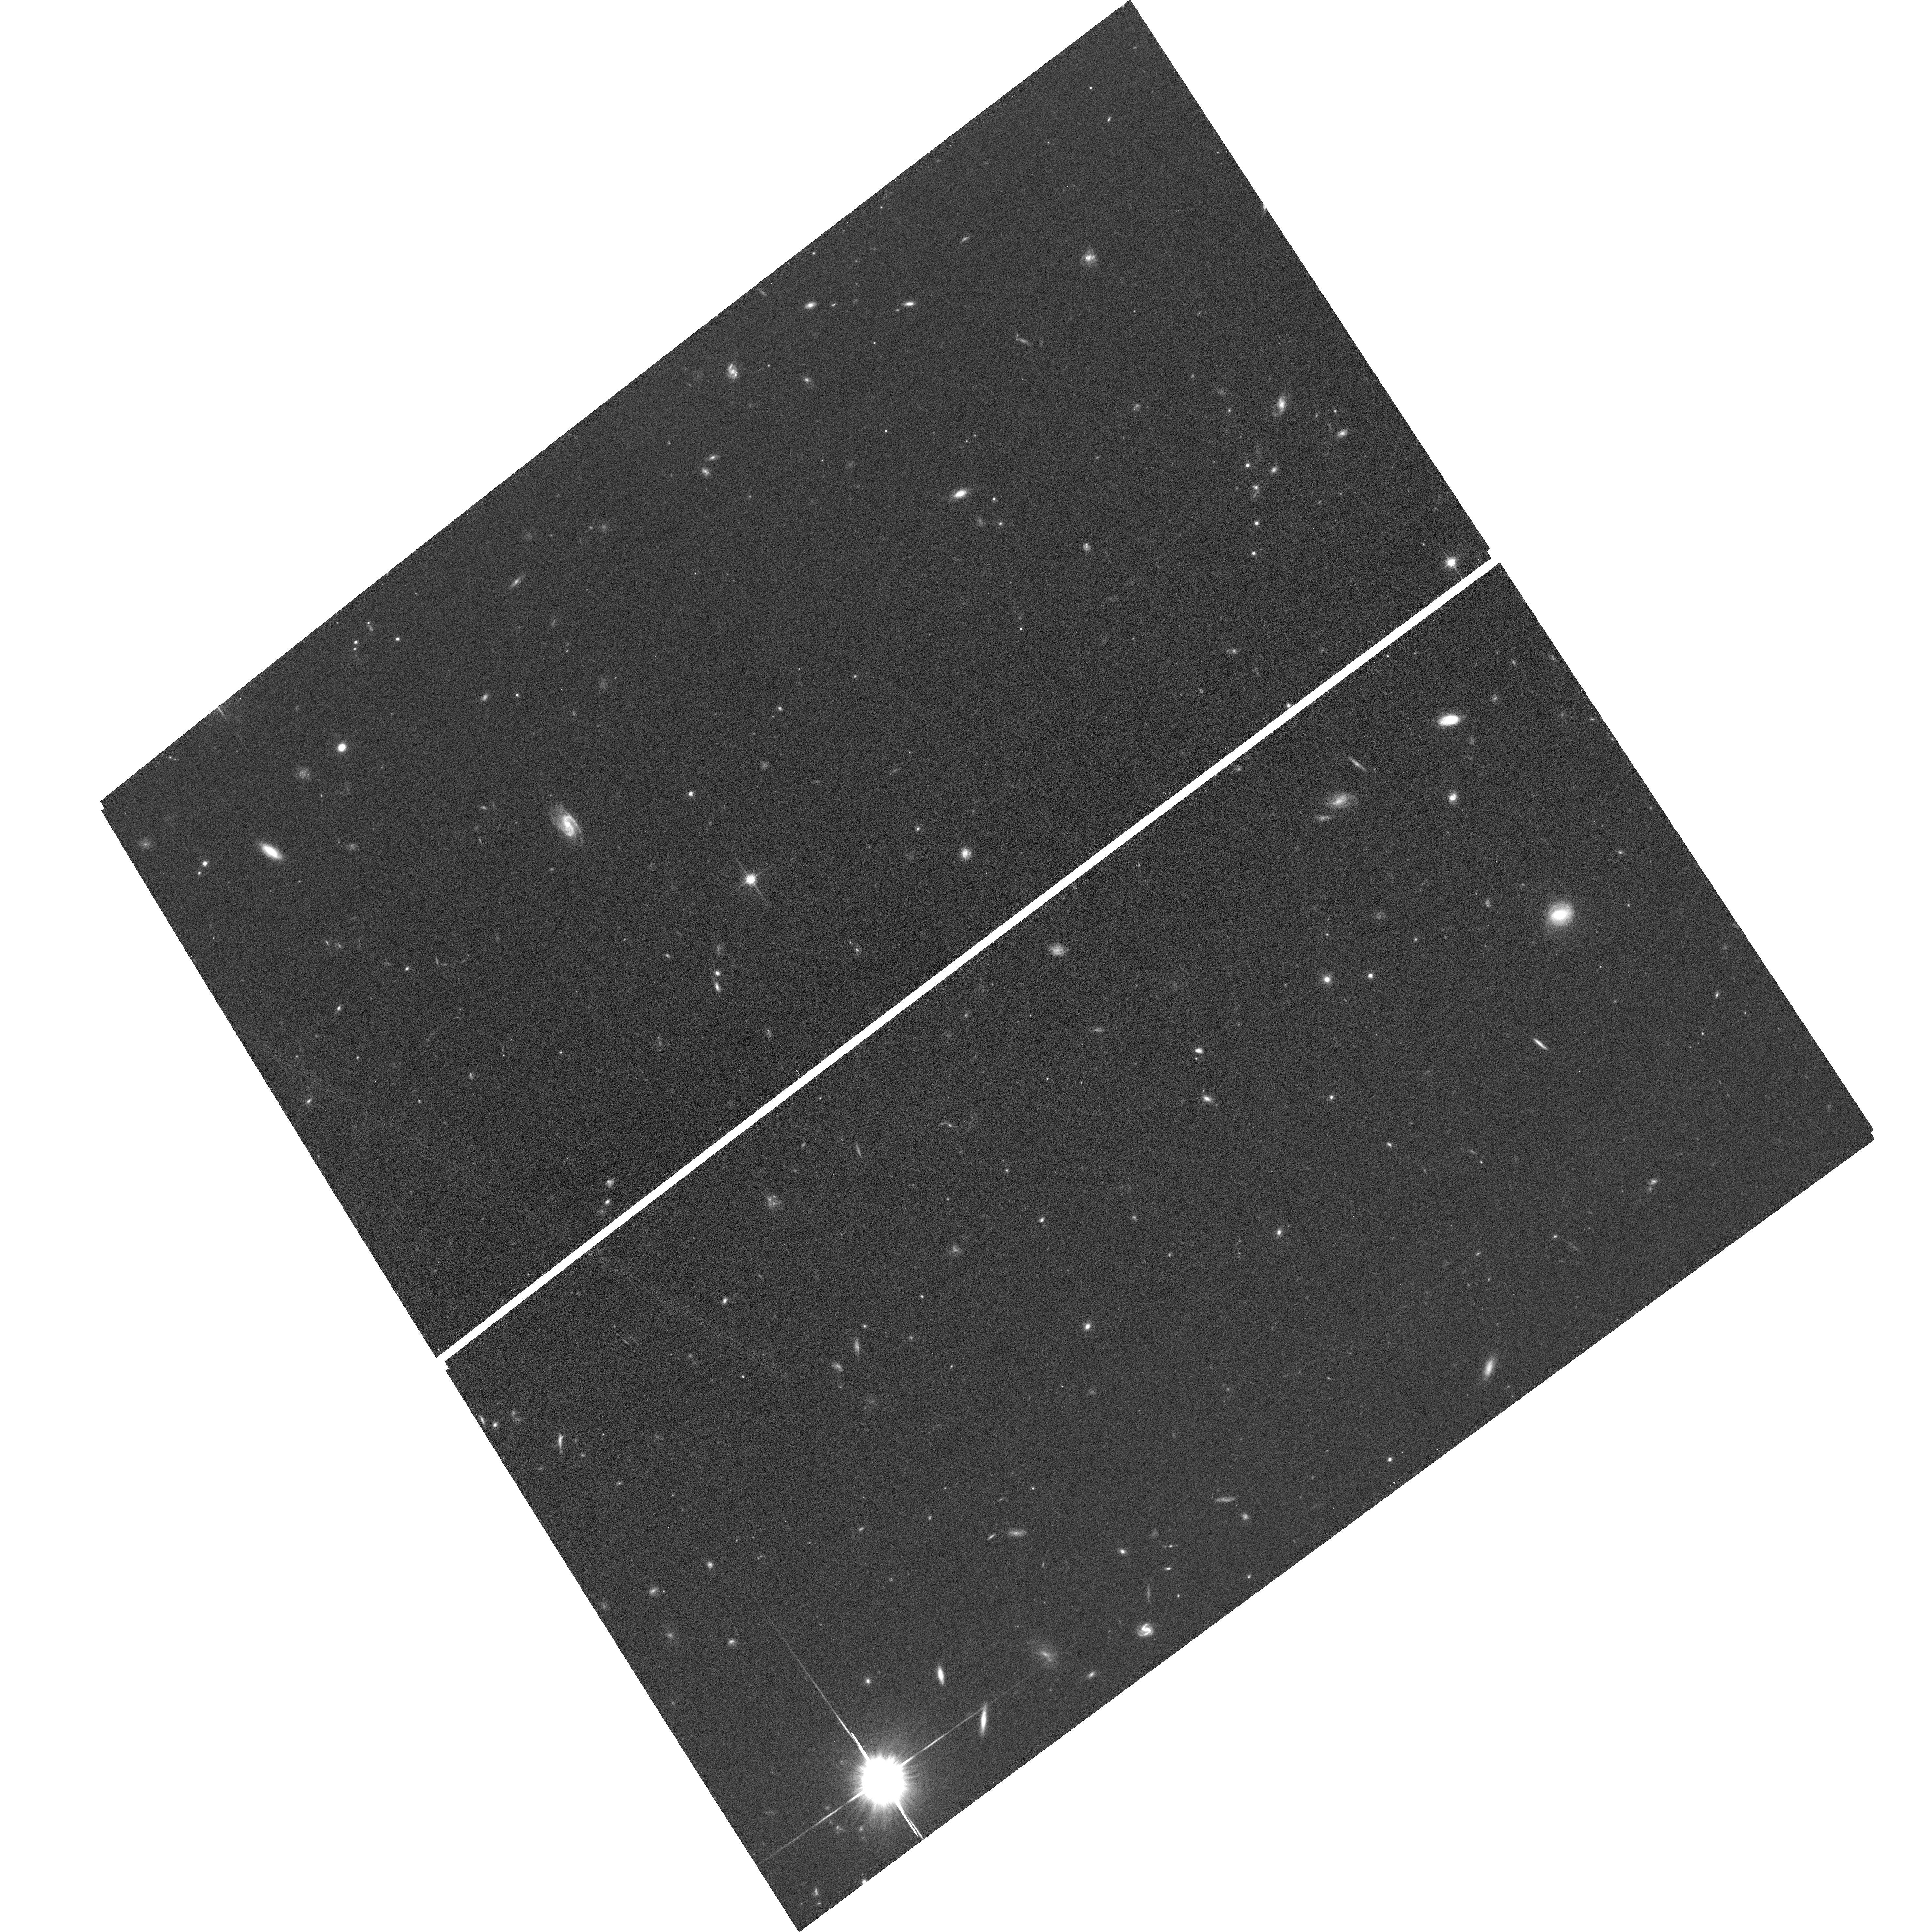
Target: XLSSUJ0217-0345-SE. Instrument: ACS/WFC. Filter: F814W. Exposure: 35 min. Observation ID: hst_17172_05_acs_wfc_f814w_jeyu05

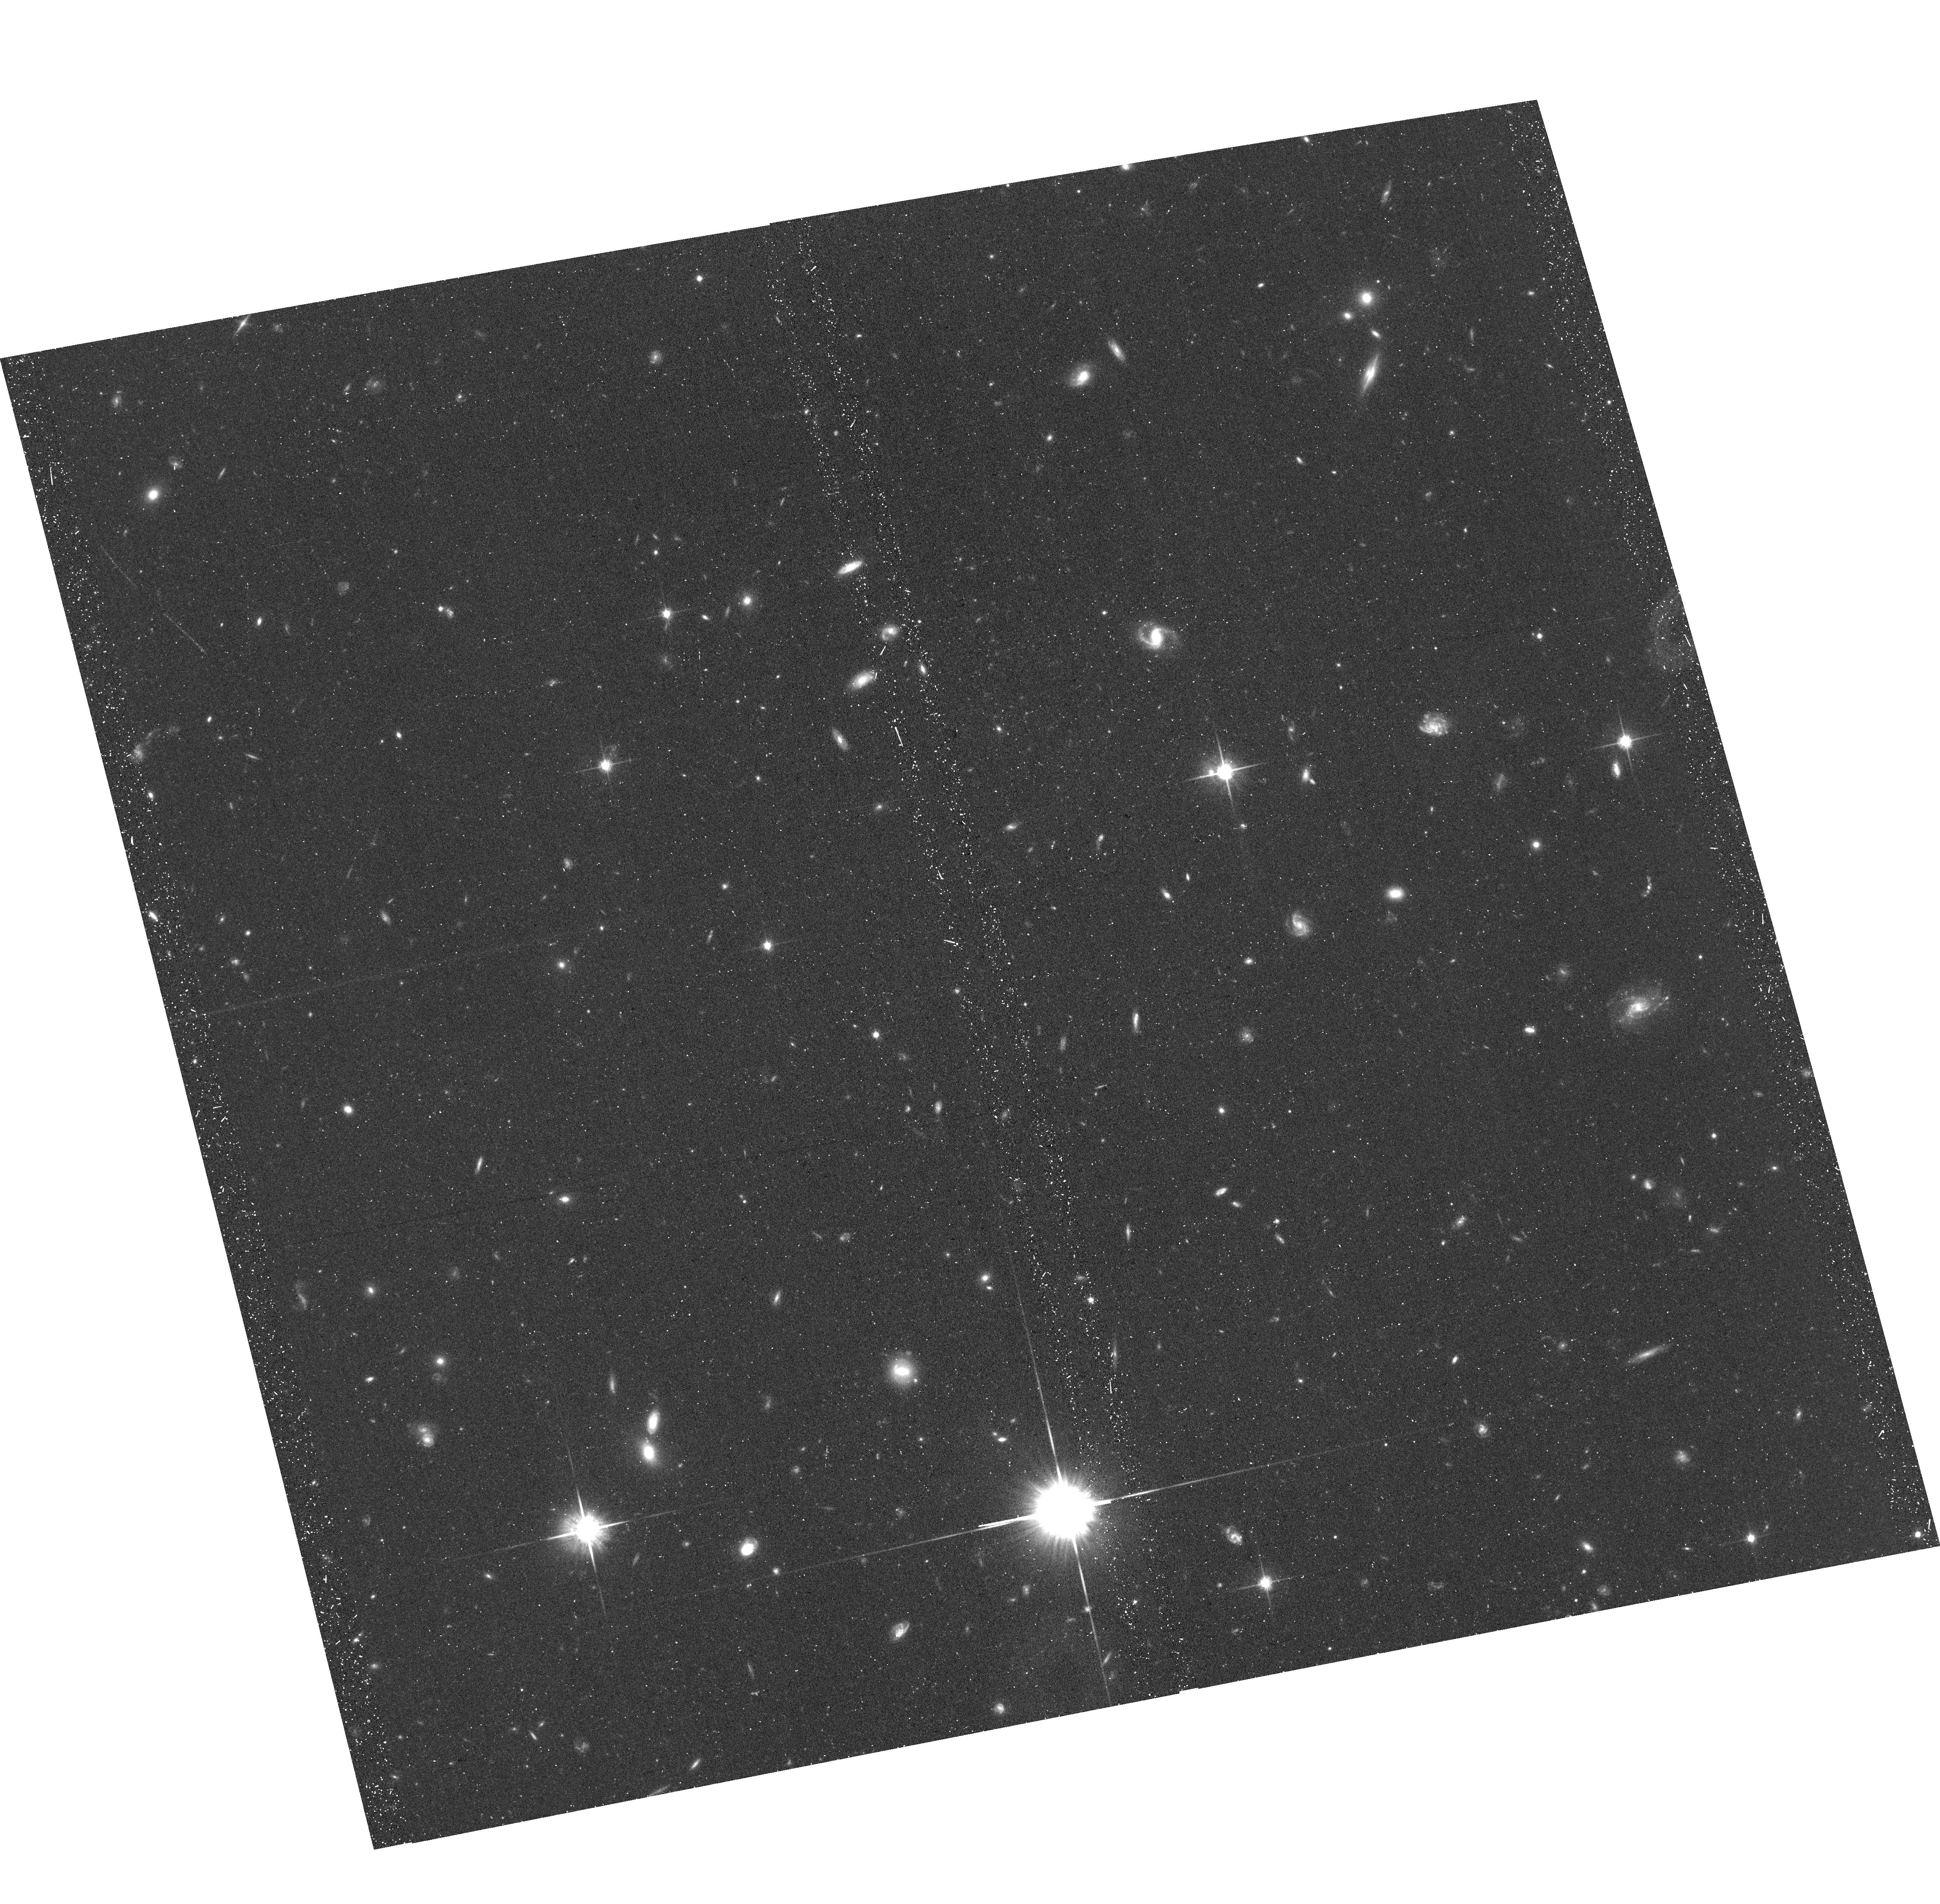
Target: XLSSUJ0217-0345-NW. Instrument: ACS/WFC. Filter: F814W. Exposure: 32 min. Observation ID: hst_17172_14_acs_wfc_f814w_jeyu14

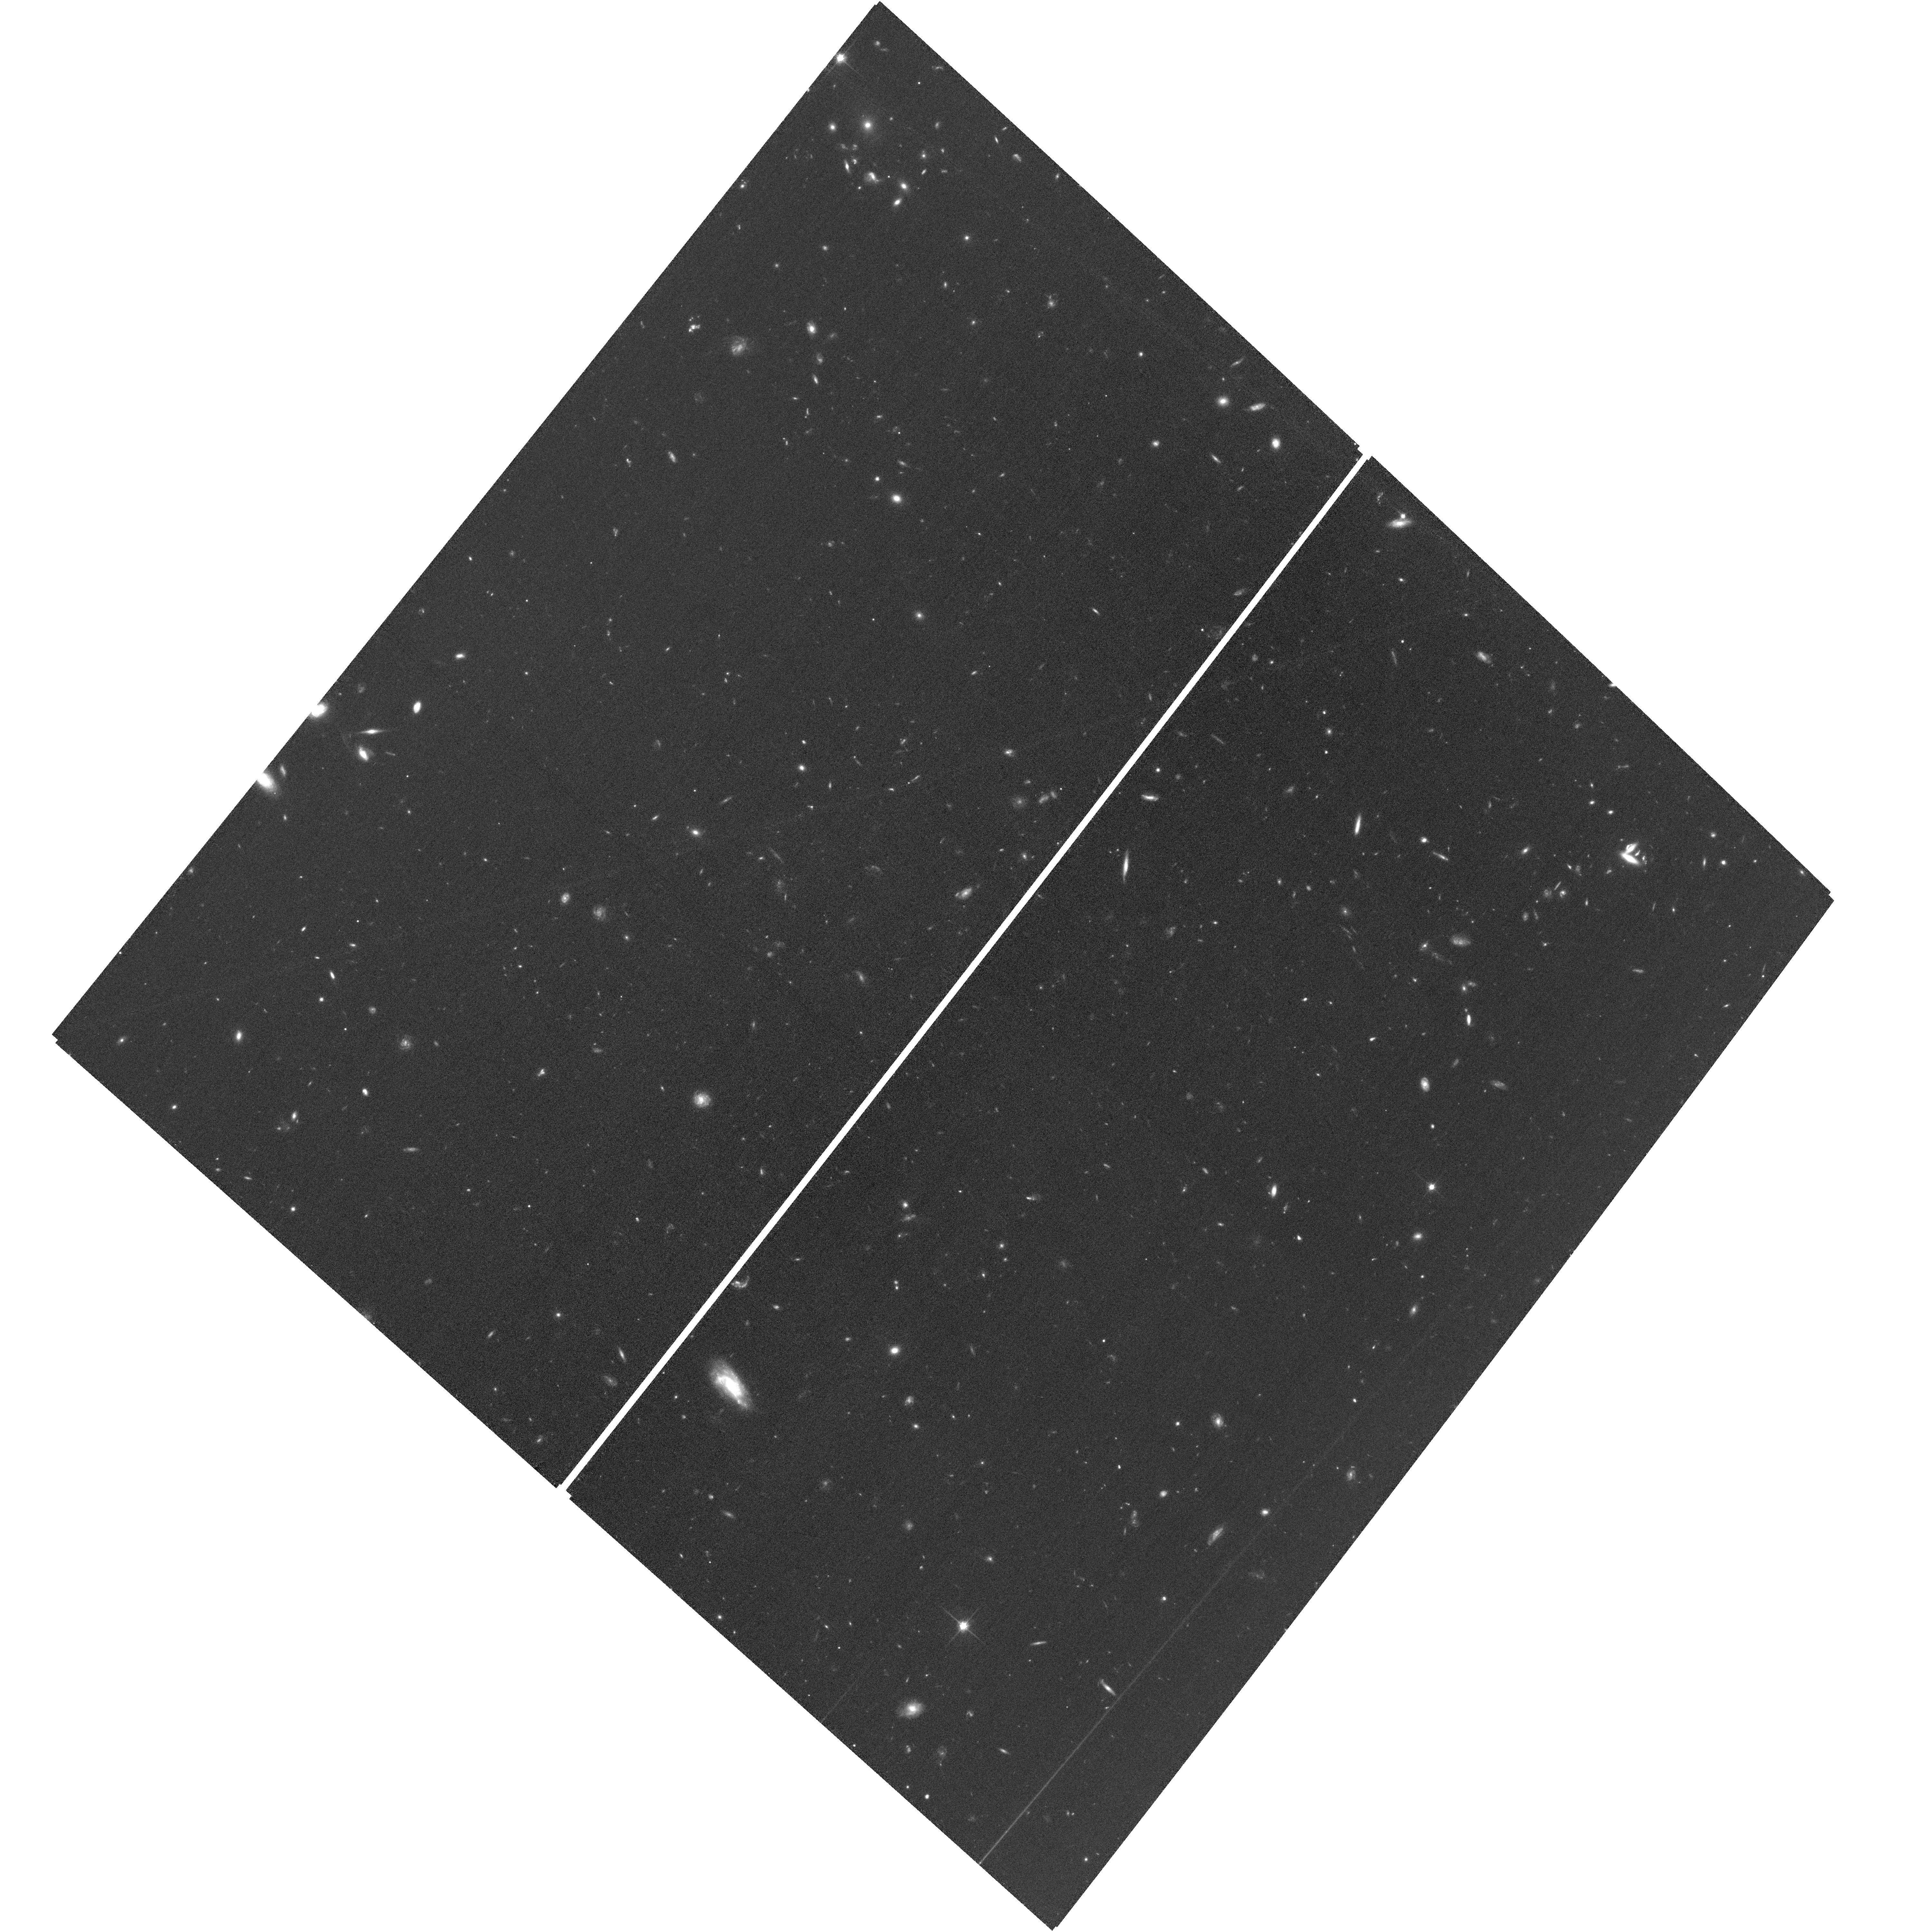
Target: XLSSUJ0217-0345-SW. Instrument: ACS/WFC. Filter: F814W. Exposure: 1.2 h. Observation ID: hst_17172_01_acs_wfc_f814w_jeyu01

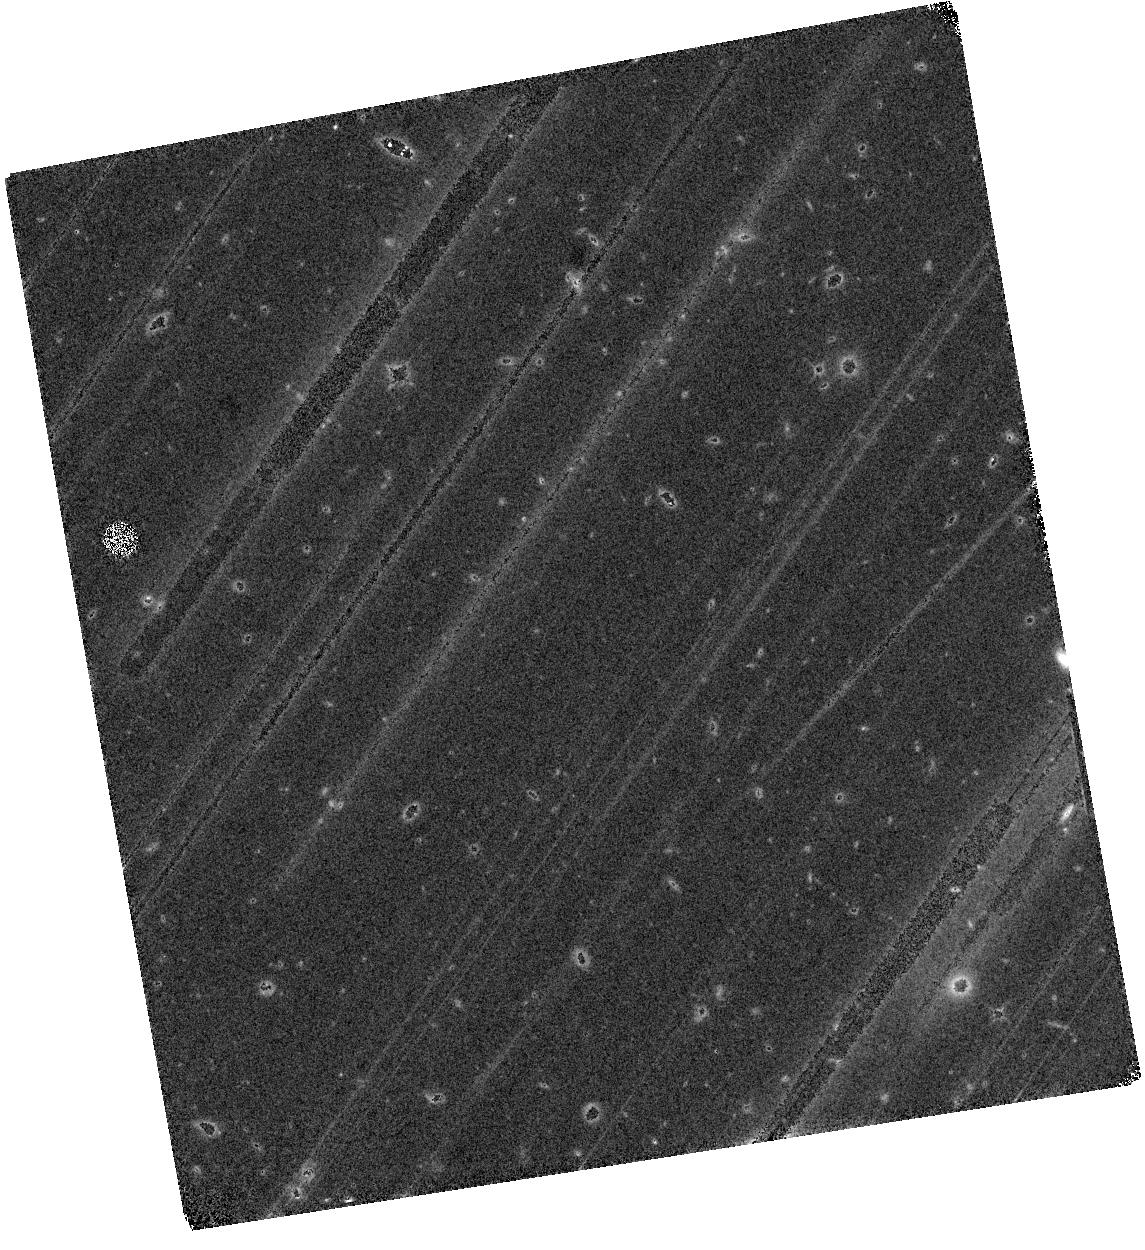
Target: XLSSUJ0217-0345-NE. Instrument: WFC3/IR. Filter: F140W. Exposure: 17 min. Observation ID: hst_17172_07_wfc3_ir_f140w_ieyu07

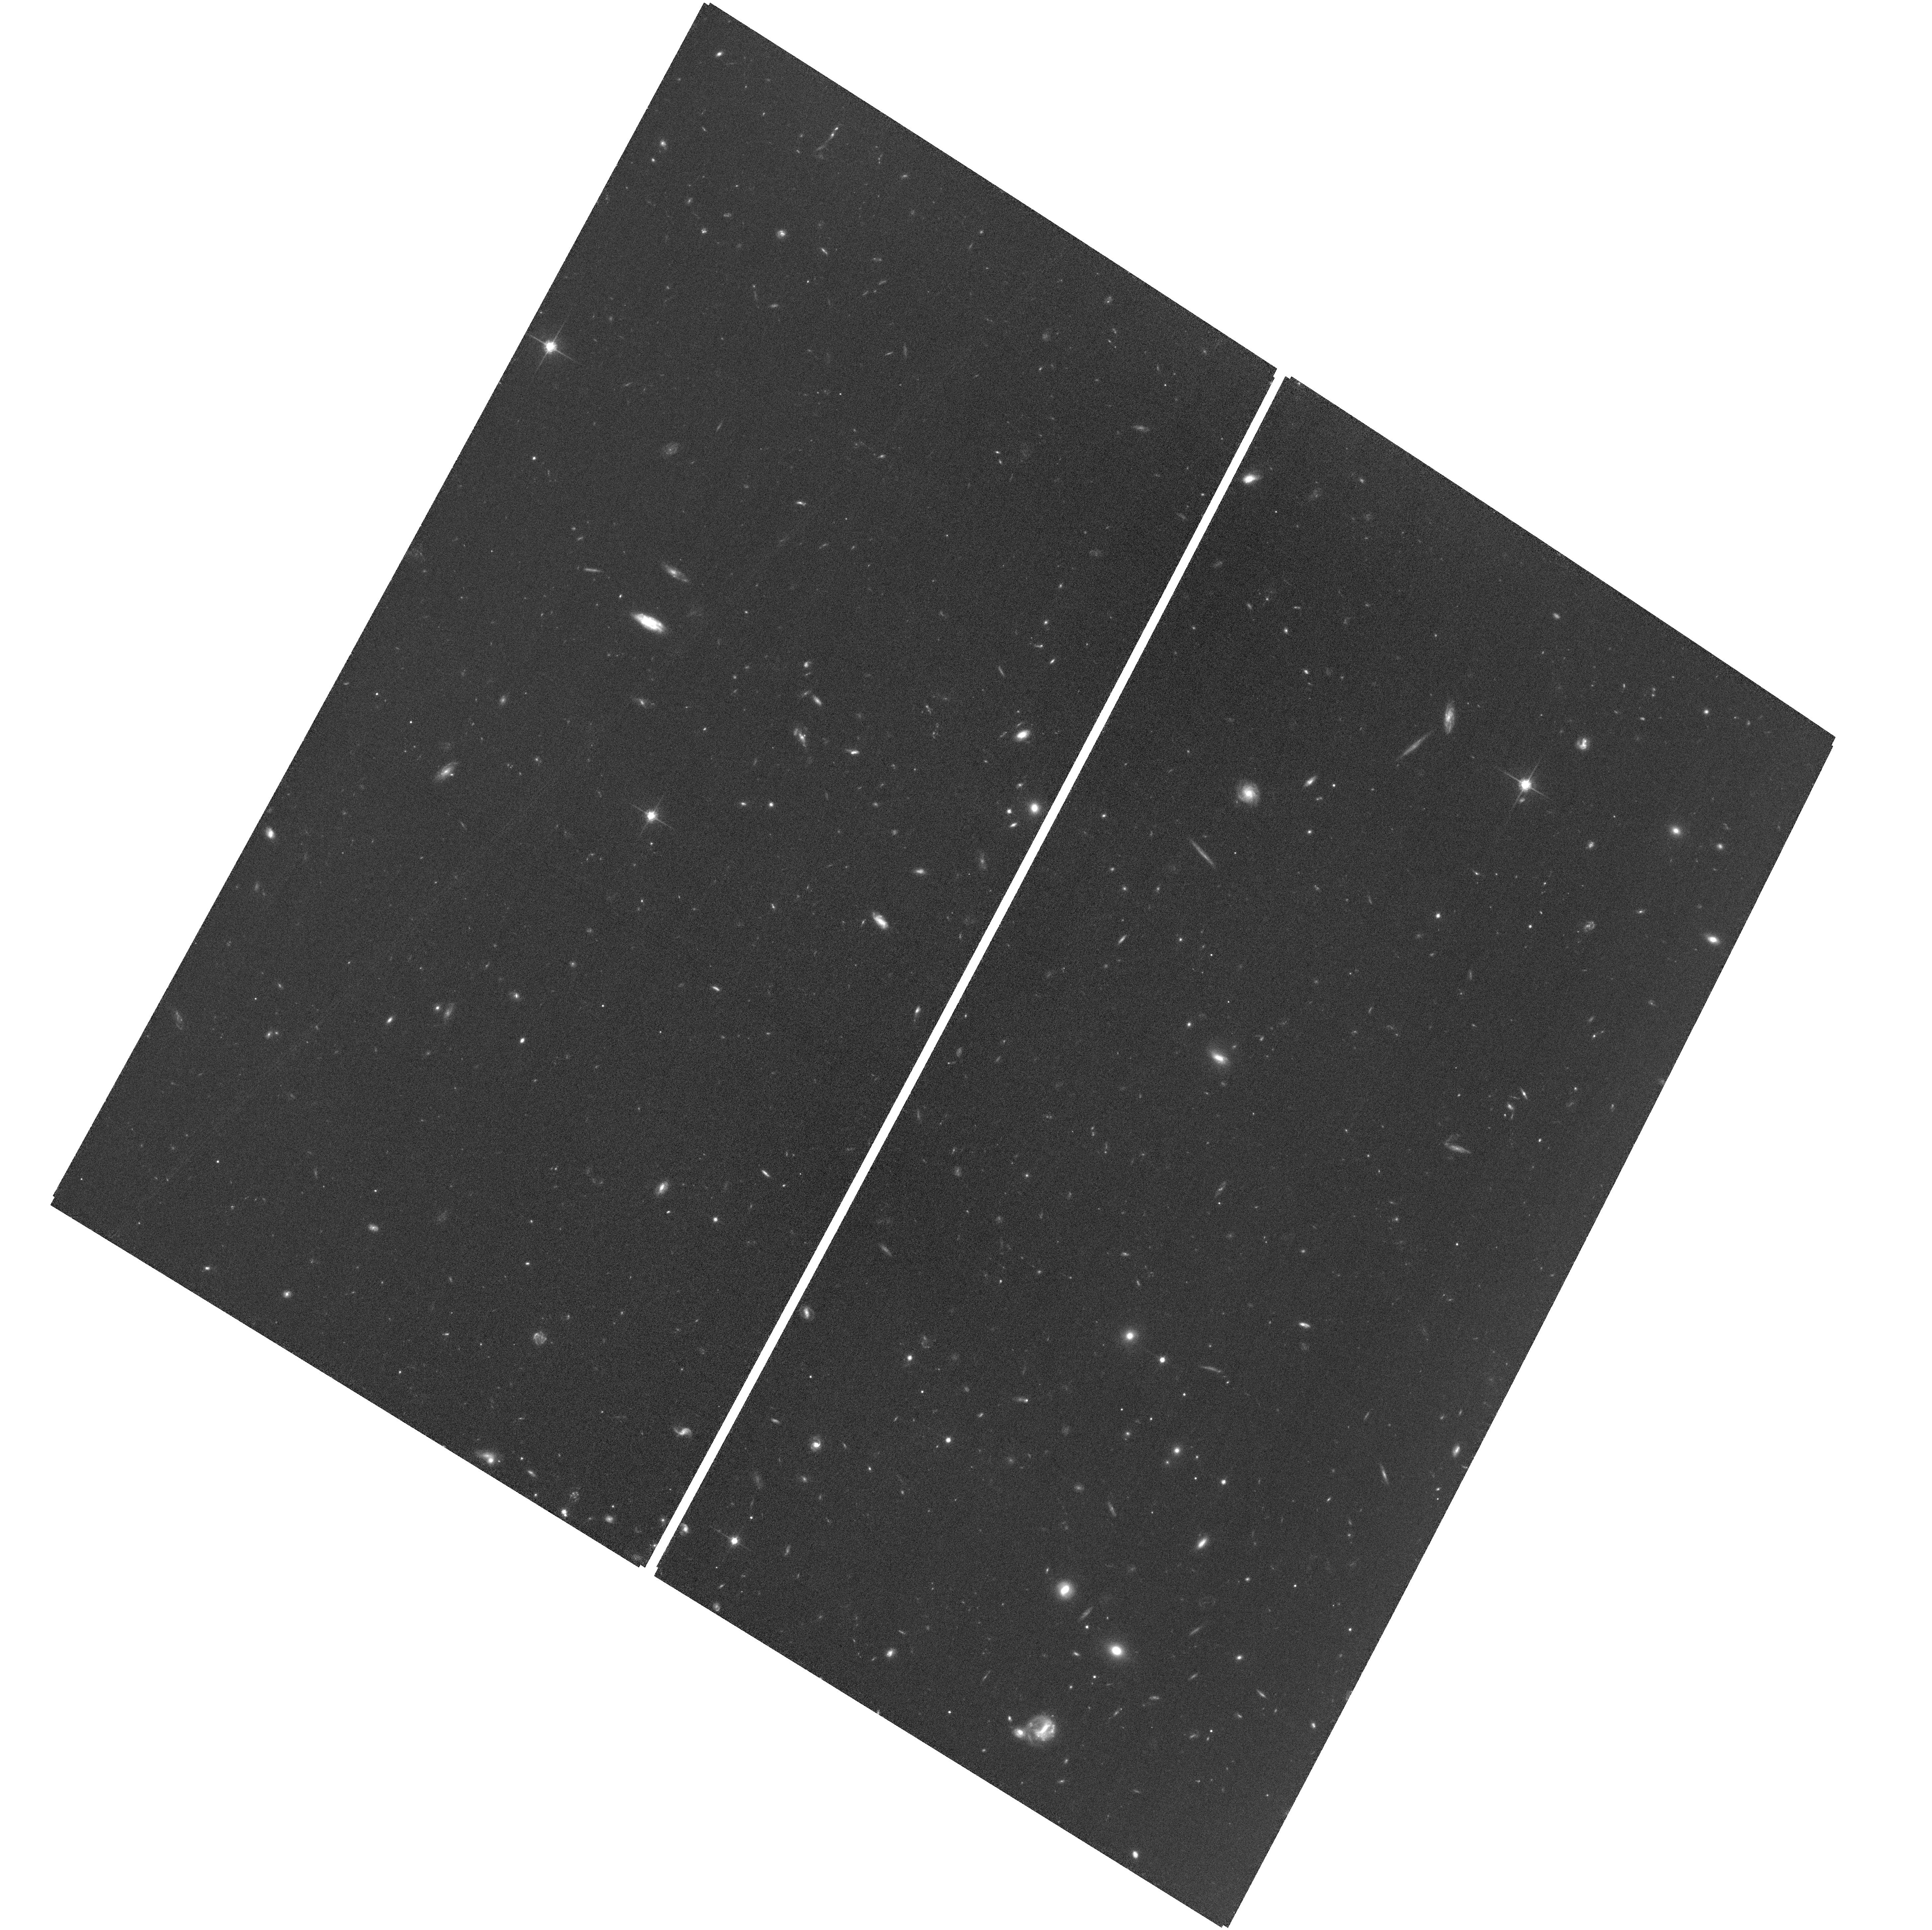
Target: XLSSUJ0217-0345-NE-F814W. Instrument: ACS/WFC. Filter: F814W. Exposure: 1.2 h. Observation ID: hst_17172_18_acs_wfc_f814w_jeyu18

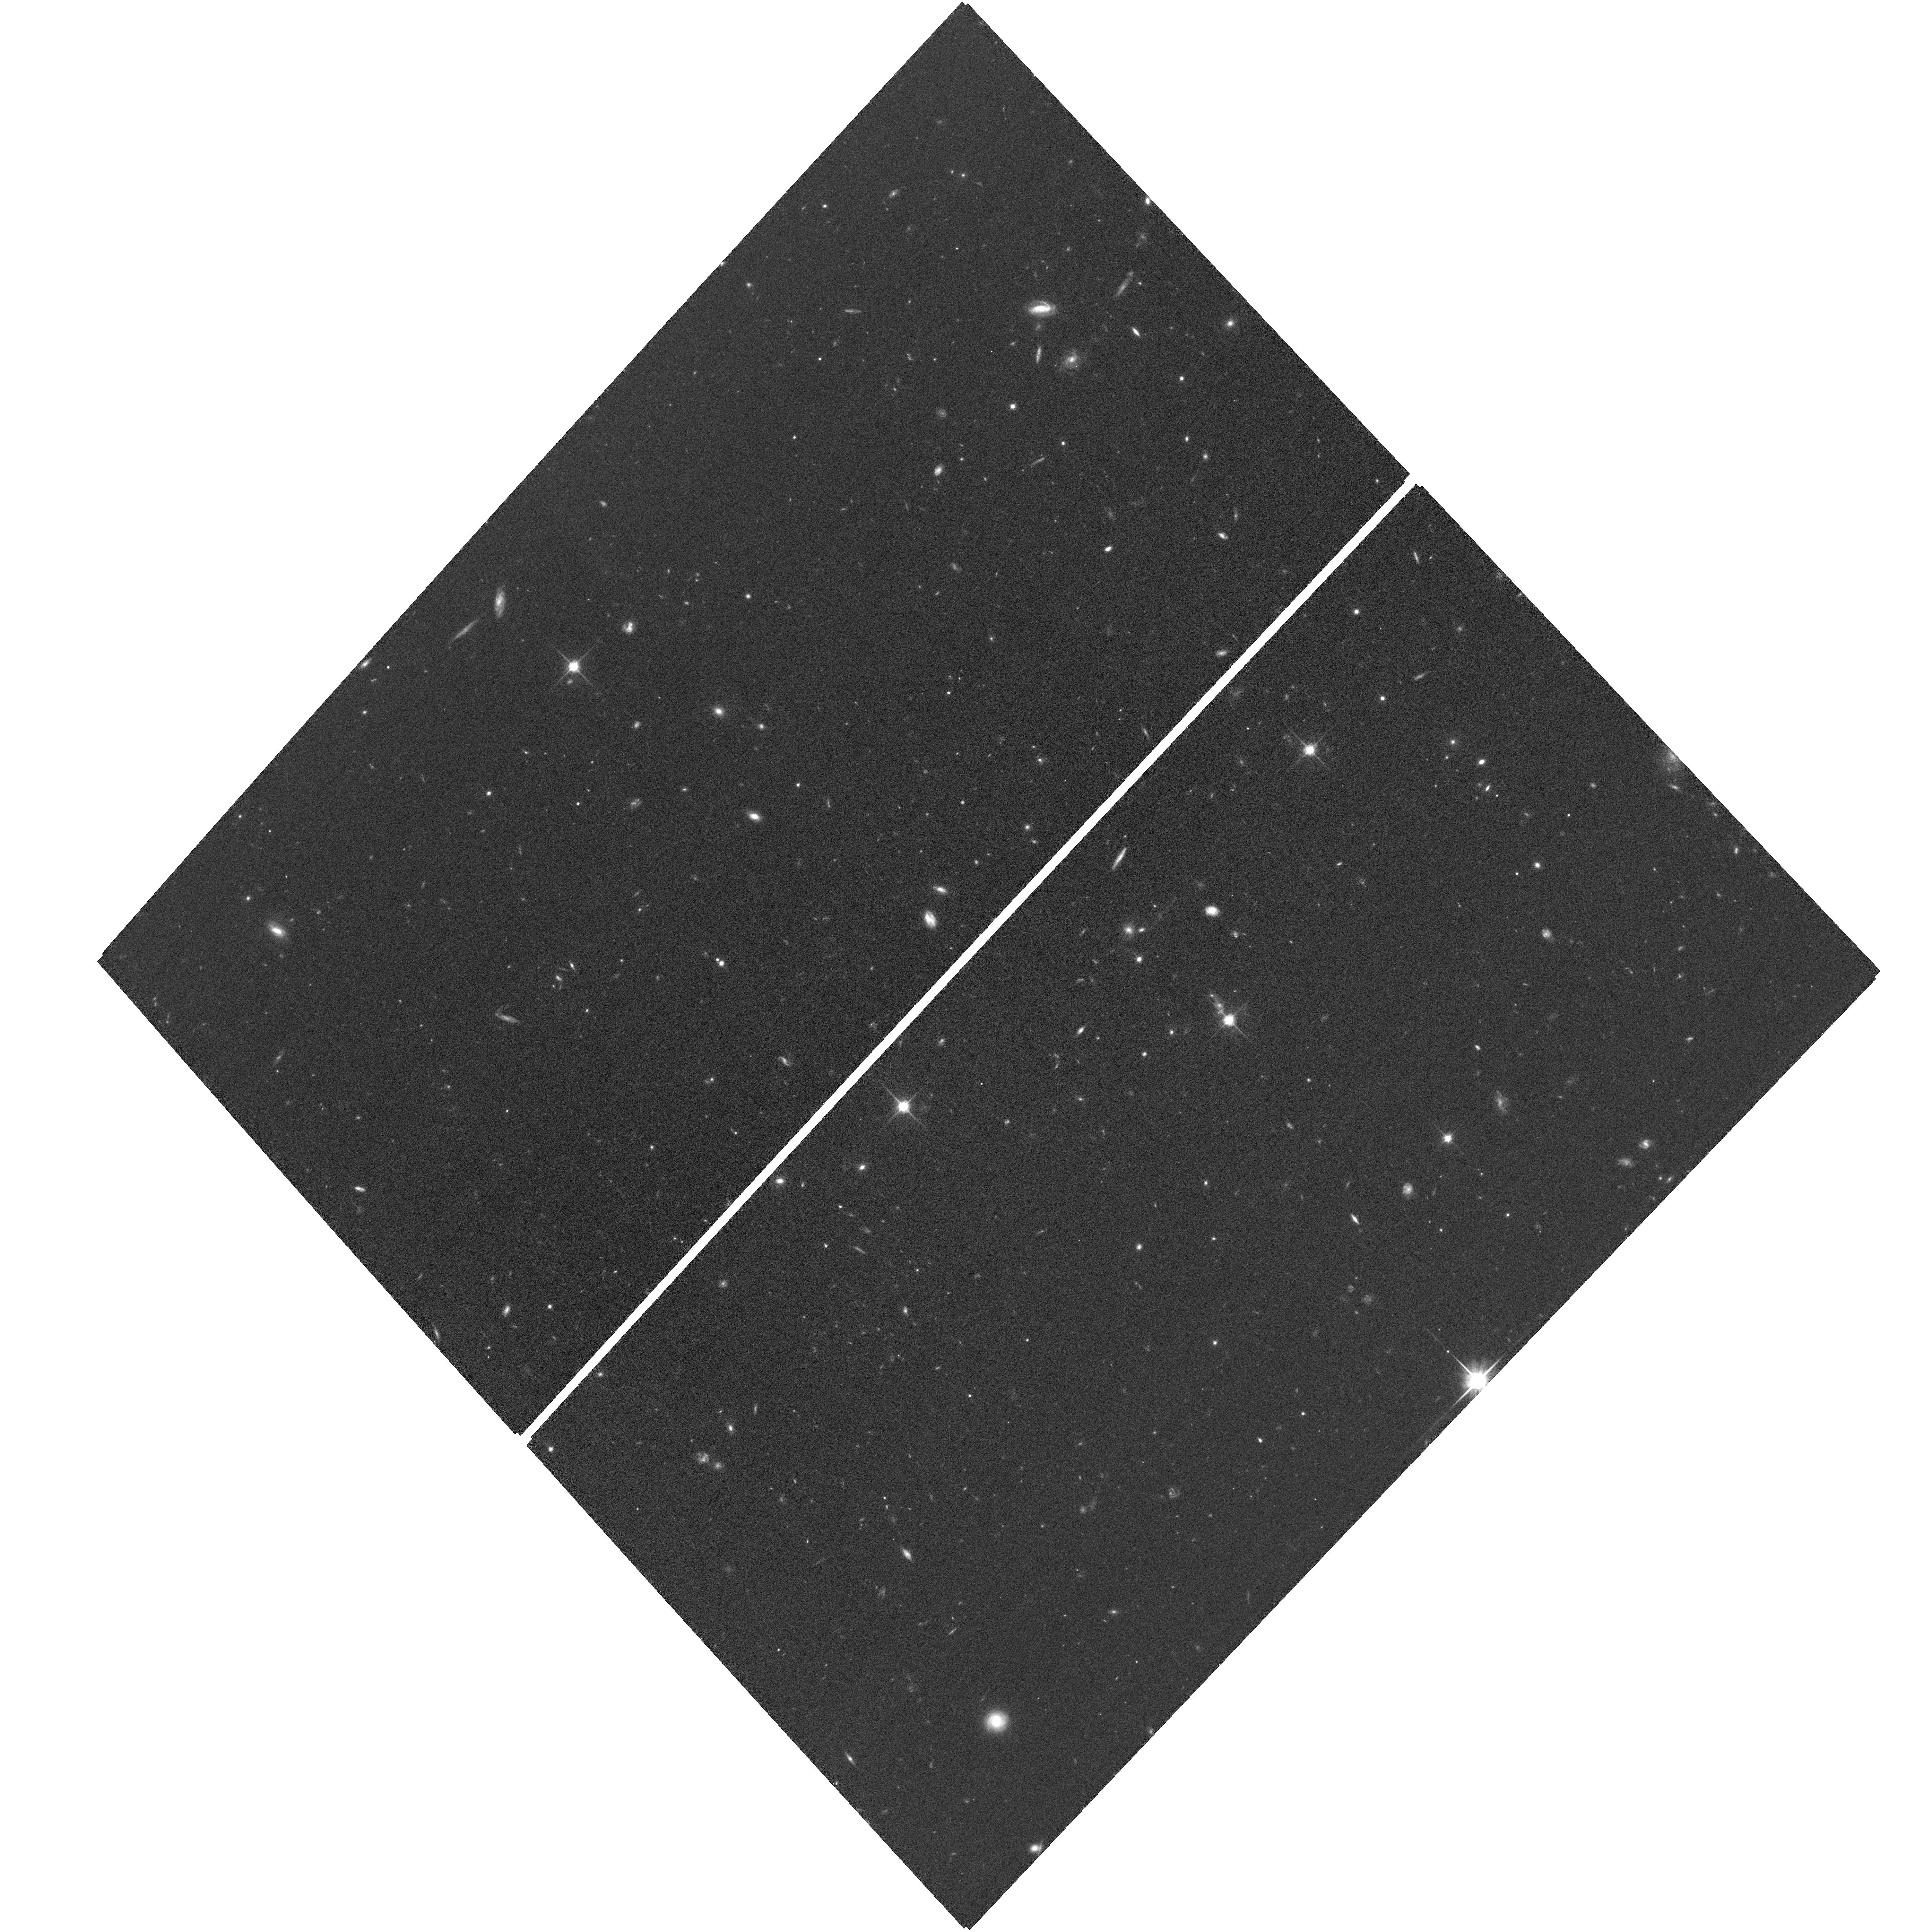
Target: XLSSUJ0217-0345-NW-F814W. Instrument: ACS/WFC. Filter: F814W. Exposure: 1.2 h. Observation ID: hst_17172_20_acs_wfc_f814w_jeyu20

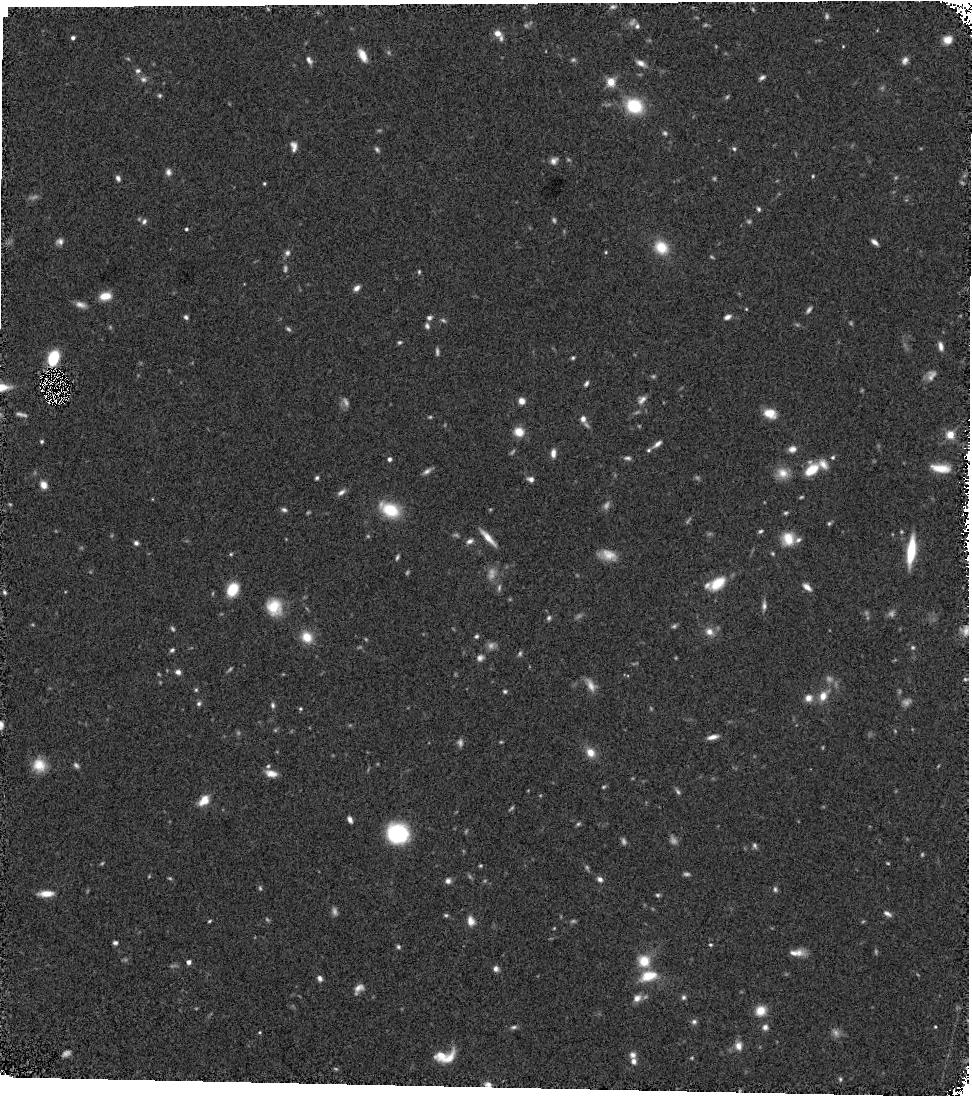
Target: XLSSUJ0217-0345-SW-F814W. Instrument: WFC3/IR. Filter: F140W. Exposure: 17 min. Observation ID: hst_17172_19_wfc3_ir_f140w_ieyu19

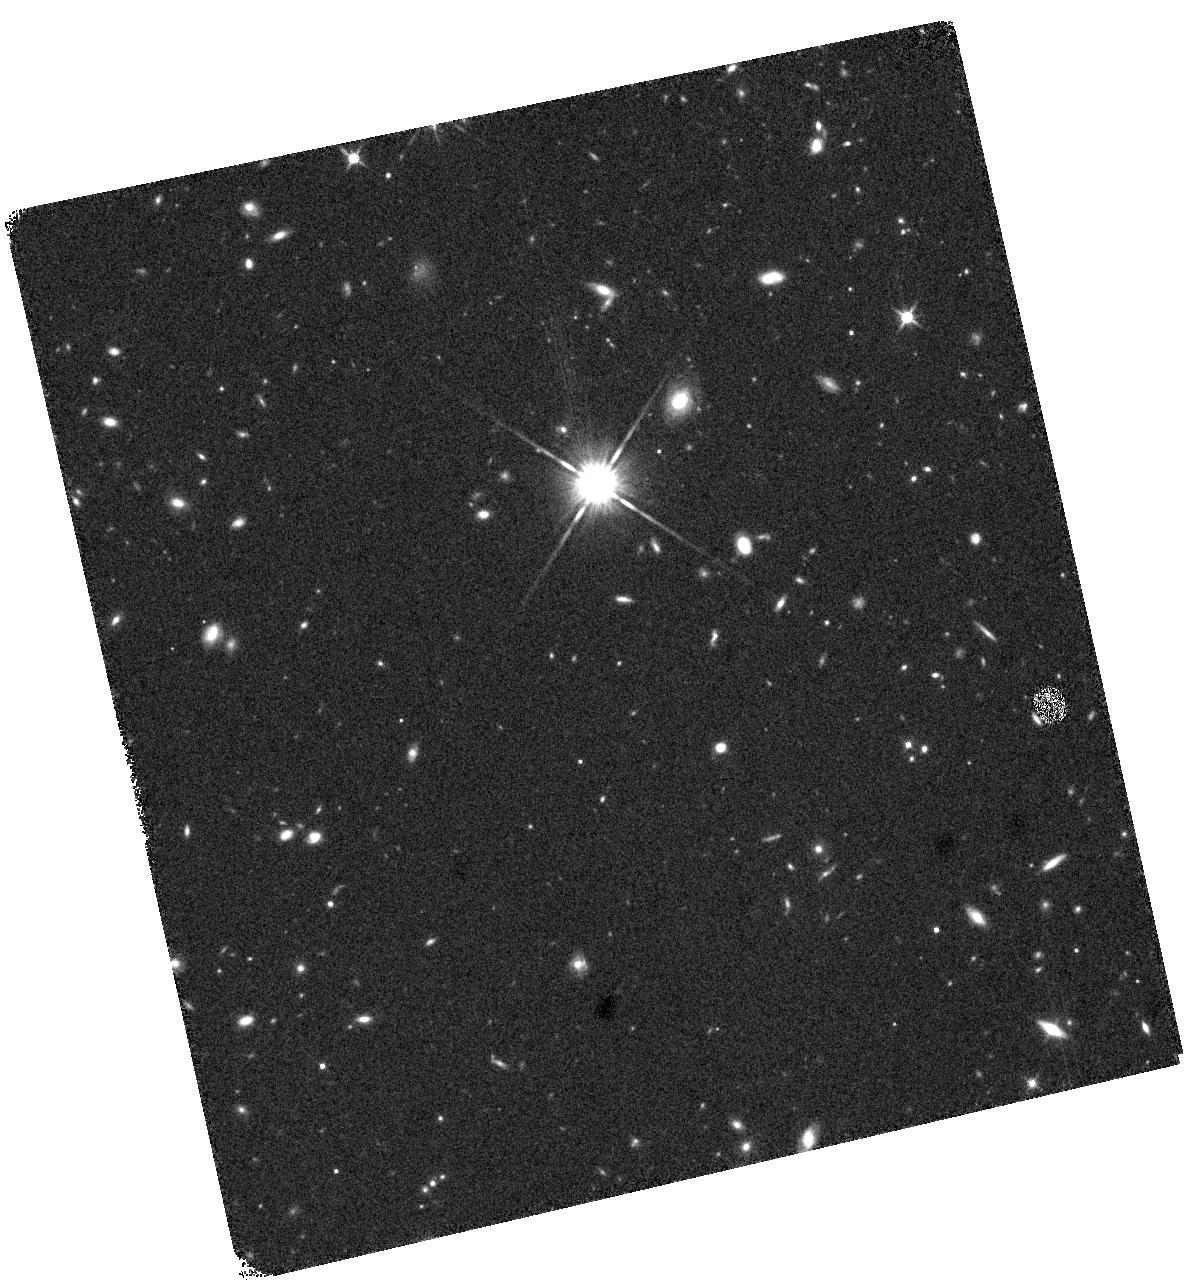
Target: XLSSUJ0217-0345-SE-F814W. Instrument: WFC3/IR. Filter: F140W. Exposure: 17 min. Observation ID: hst_17172_17_wfc3_ir_f140w_ieyu17

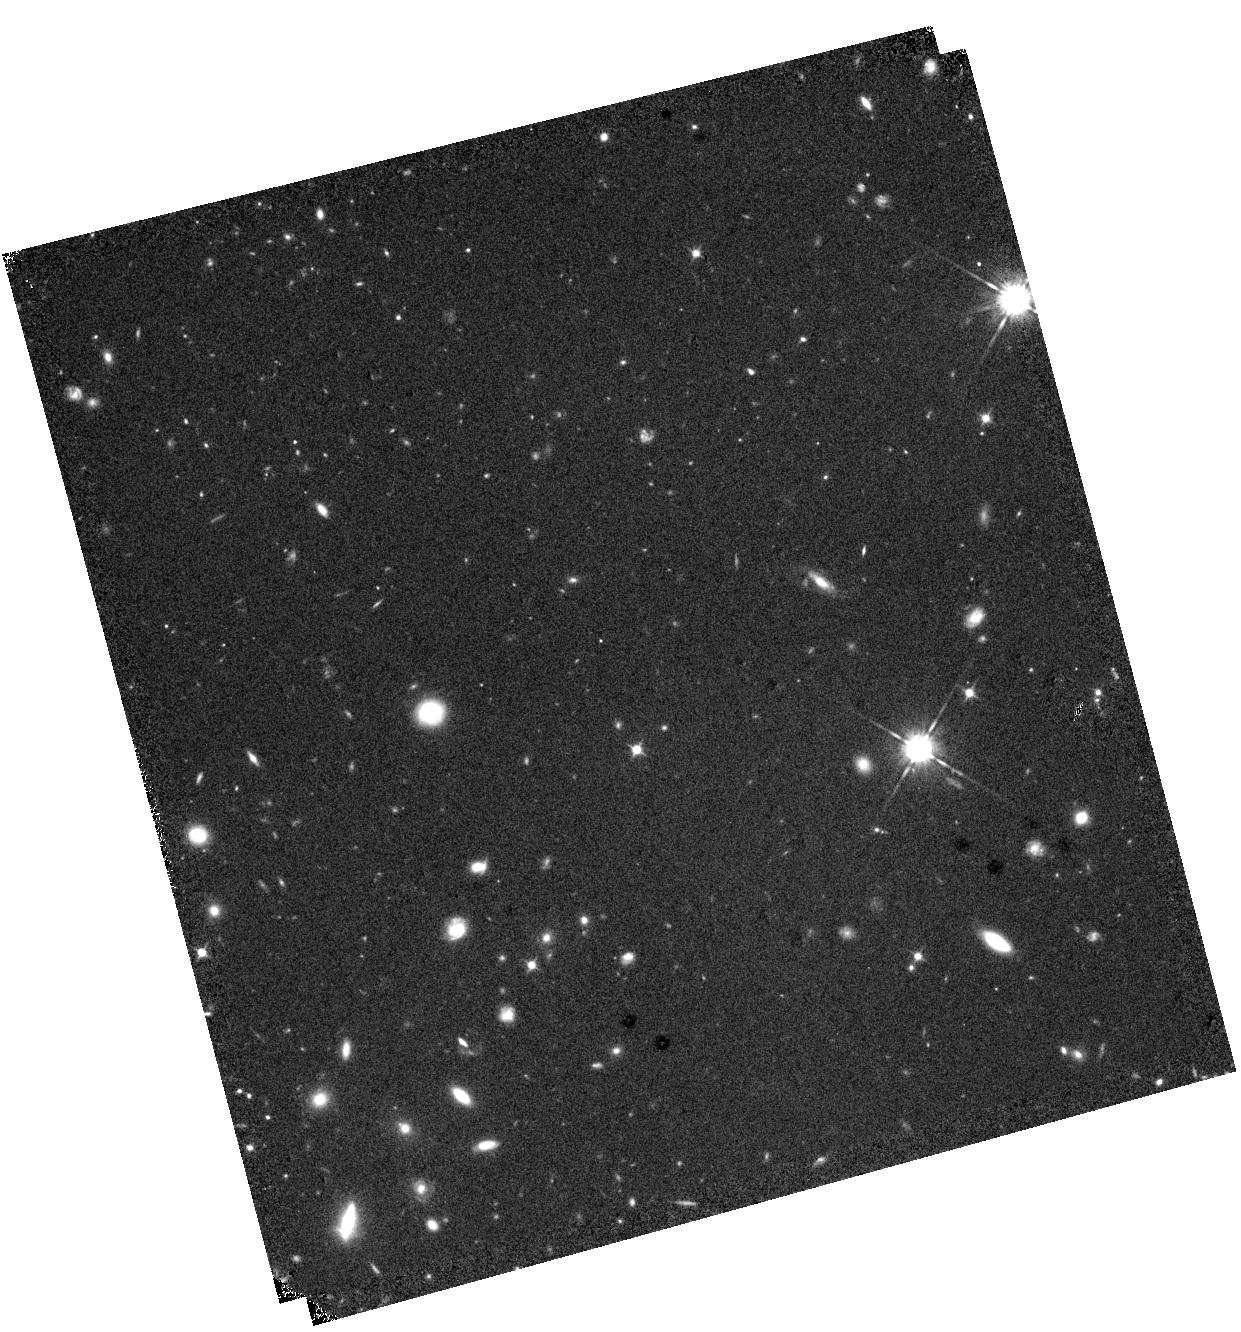
Target: XLSSUJ0217-0345-SW. Instrument: WFC3/IR. Filter: F105W. Exposure: 35 min. Observation ID: hst_17172_09_wfc3_ir_f105w_ieyu09

Caught in the act: Galaxy quenching beyond the core of a redshift two galaxy cluster? (PI: Canning, Rebecca E. A.)

Cluster environments in the local universe are dominated by passive, quiescent galaxies while proto-clusters at z>2 typically contain large fractions of actively star-forming galaxies. The physics underlying this observed transformation of the cluster member population has been a long standing puzzle in astronomy. The cluster quenching efficiency appears to rapidly increase over cosmic time but whether this is due to the pre-processing of galaxies in group environments prior to infall or occurs during accretion into the cluster itself is unknown. Our understanding has been limited by the lack of virialized clusters discovered at the critical transformational redshift of z~2, until now. We propose HST observations of XLSSC 122 - the highest redshift (z=1.98), virialized, massive galaxy cluster. We will utilize G141 grism observations to determine the redshifts of galaxies out to twice the cluster virial radius and combine these with WFC3 F140W/F105W and ACS F814W imaging to constrain the star-formation activity in these galaxies. These data will provide unique, unparalleled insight into the cosmic evolution of environmental quenching and unveil its impact in the cluster outskirts and in nearby groups and filaments.